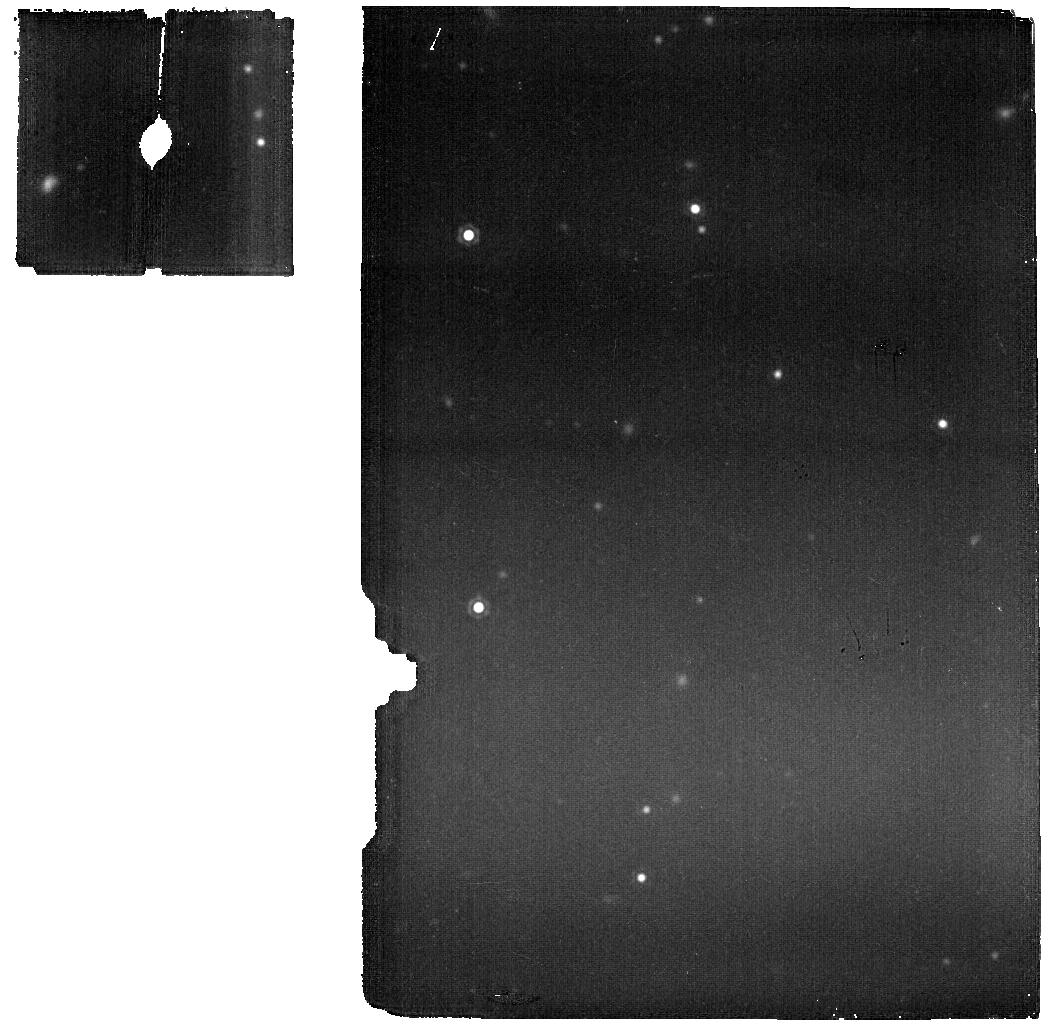
Target: Clean_North_CVZ_MRS. Instrument: MIRI. Filter: F1800W. Exposure: 11 min. Observation ID: jw06616-o014_t001_miri_f1800w

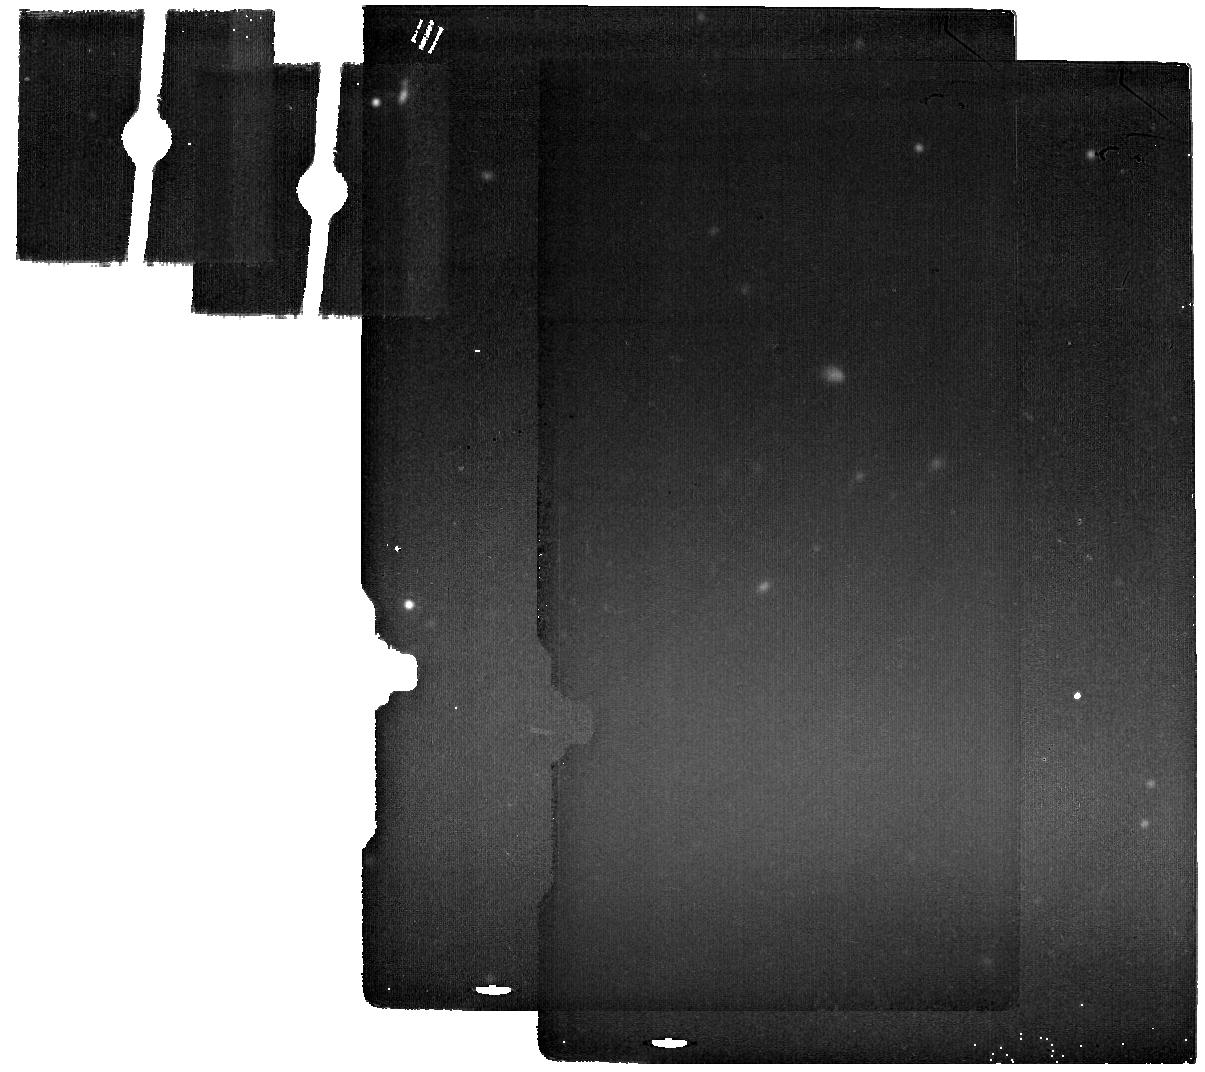
Target: Clean_North_CVZ_IMA_back. Instrument: MIRI. Filter: F2100W. Exposure: 11 min. Observation ID: jw06616-o004_t002_miri_f2100w

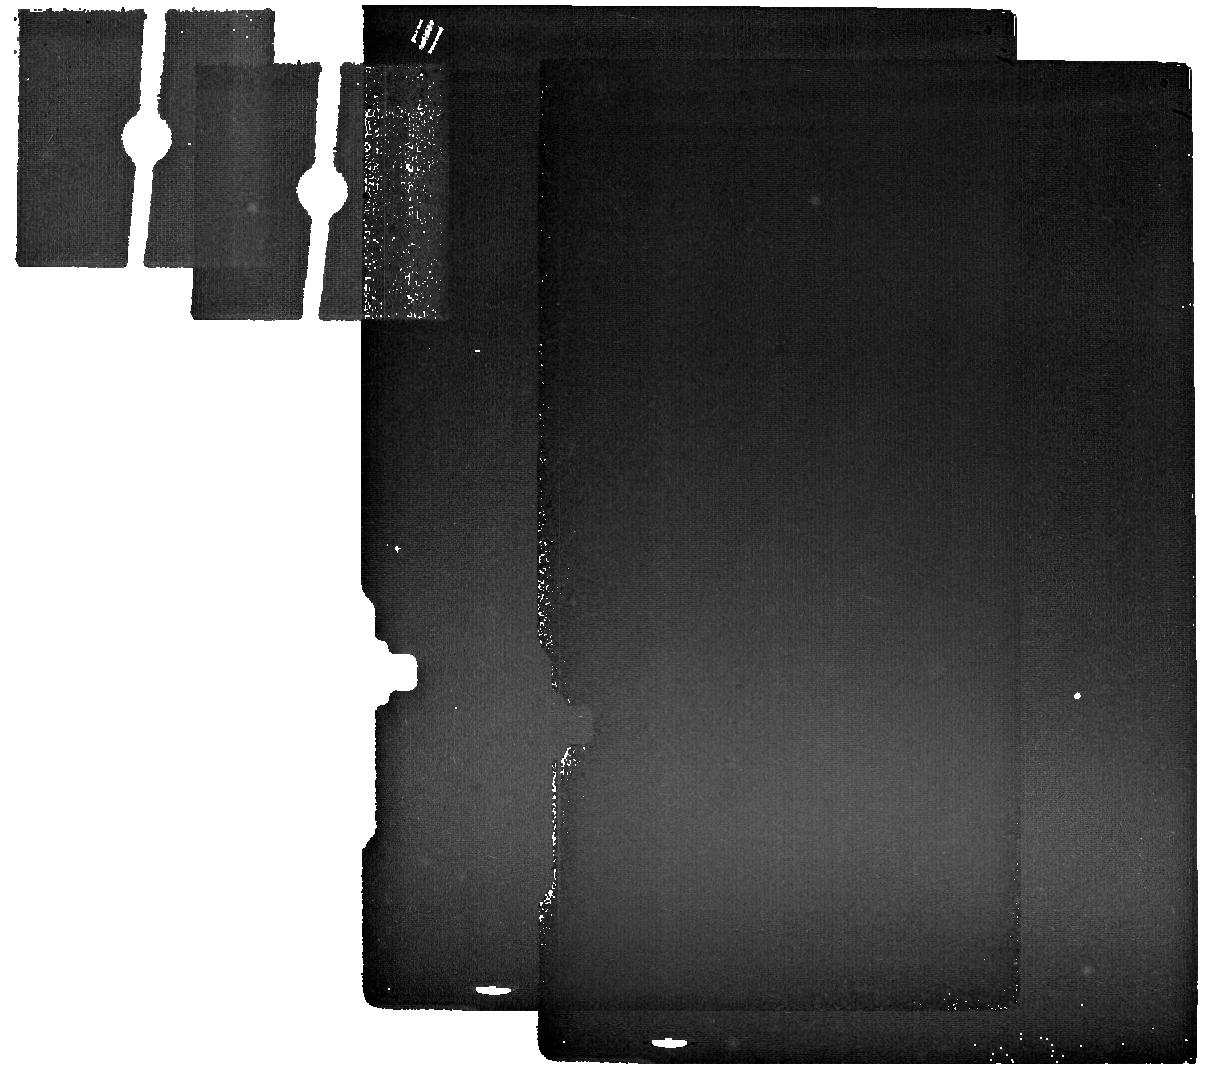
Target: Clean_North_CVZ_IMA_back. Instrument: MIRI. Filter: F2550W. Exposure: 11 min. Observation ID: jw06616-o021_t002_miri_f2550w

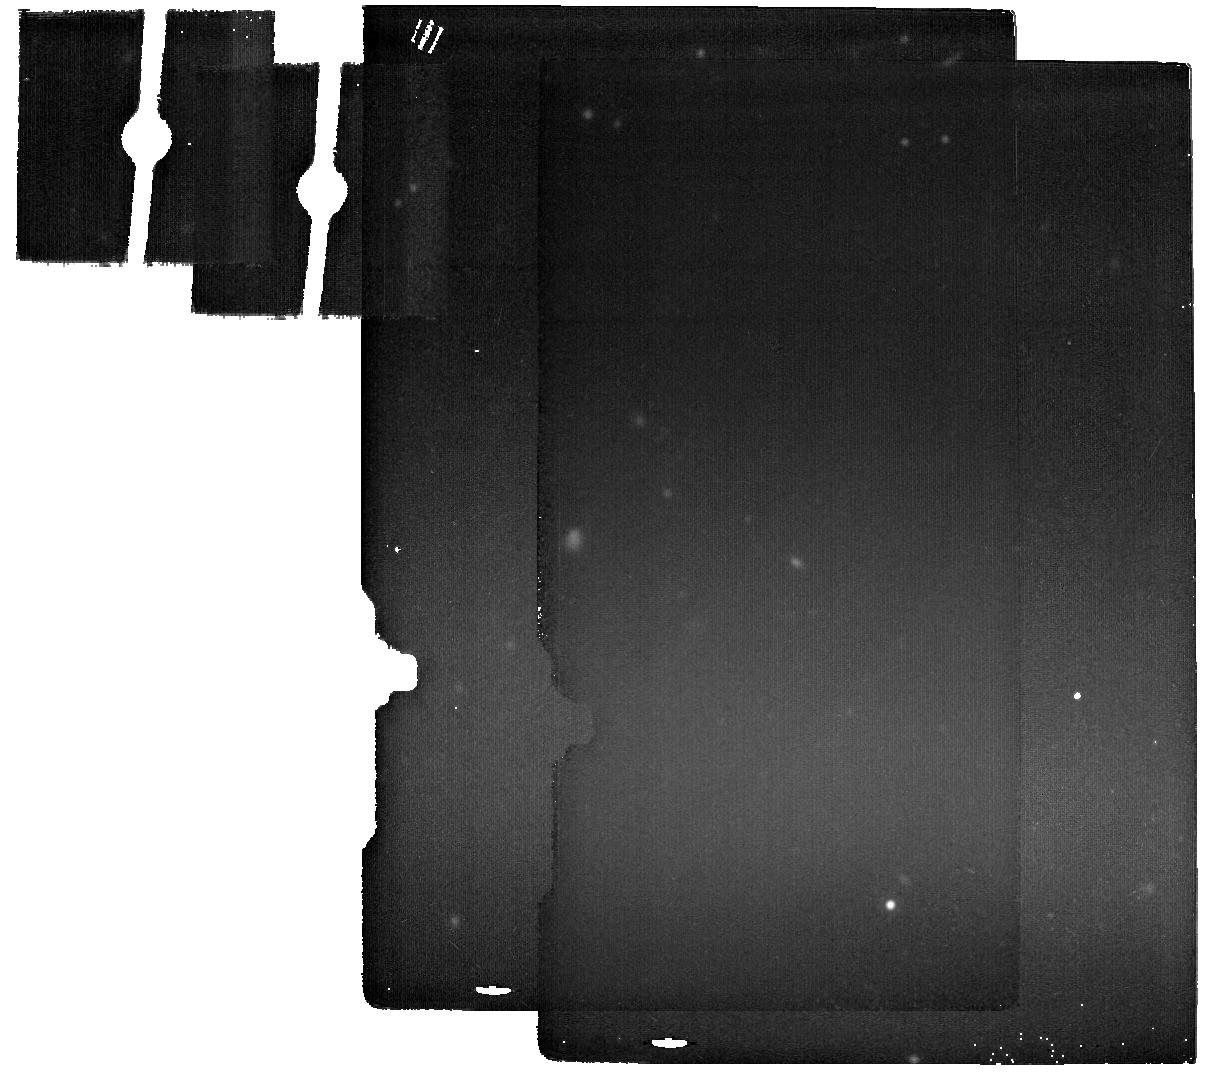
Target: Clean_North_CVZ_IMA_back. Instrument: MIRI. Filter: F2100W. Exposure: 11 min. Observation ID: jw06616-o010_t002_miri_f2100w

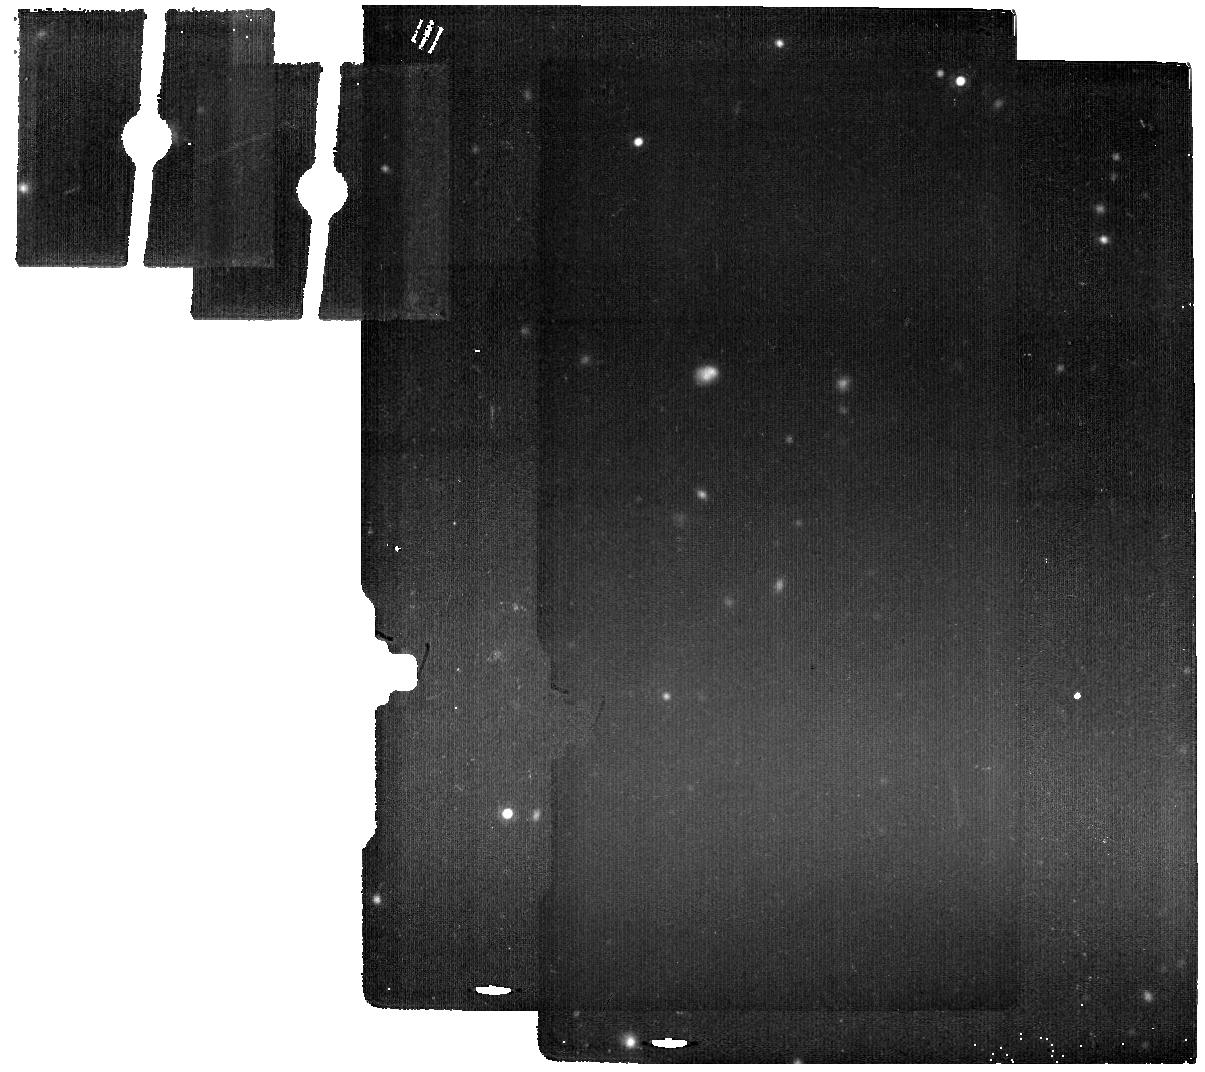
Target: Clean_North_CVZ_IMA_back. Instrument: MIRI. Filter: F1800W. Exposure: 11 min. Observation ID: jw06616-o006_t002_miri_f1800w

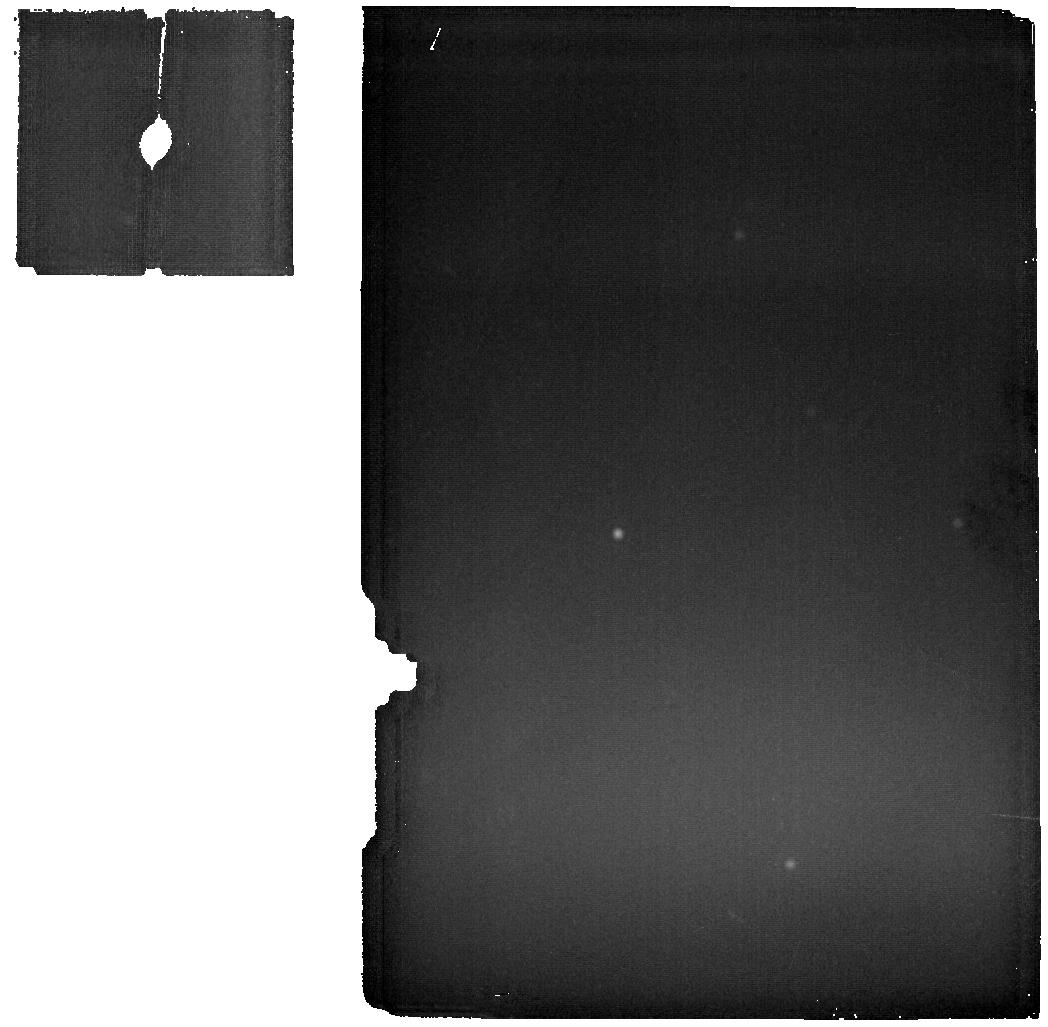
Target: Clean_North_CVZ_MRS. Instrument: MIRI. Filter: F2550W. Exposure: 11 min. Observation ID: jw06616-o016_t001_miri_f2550w

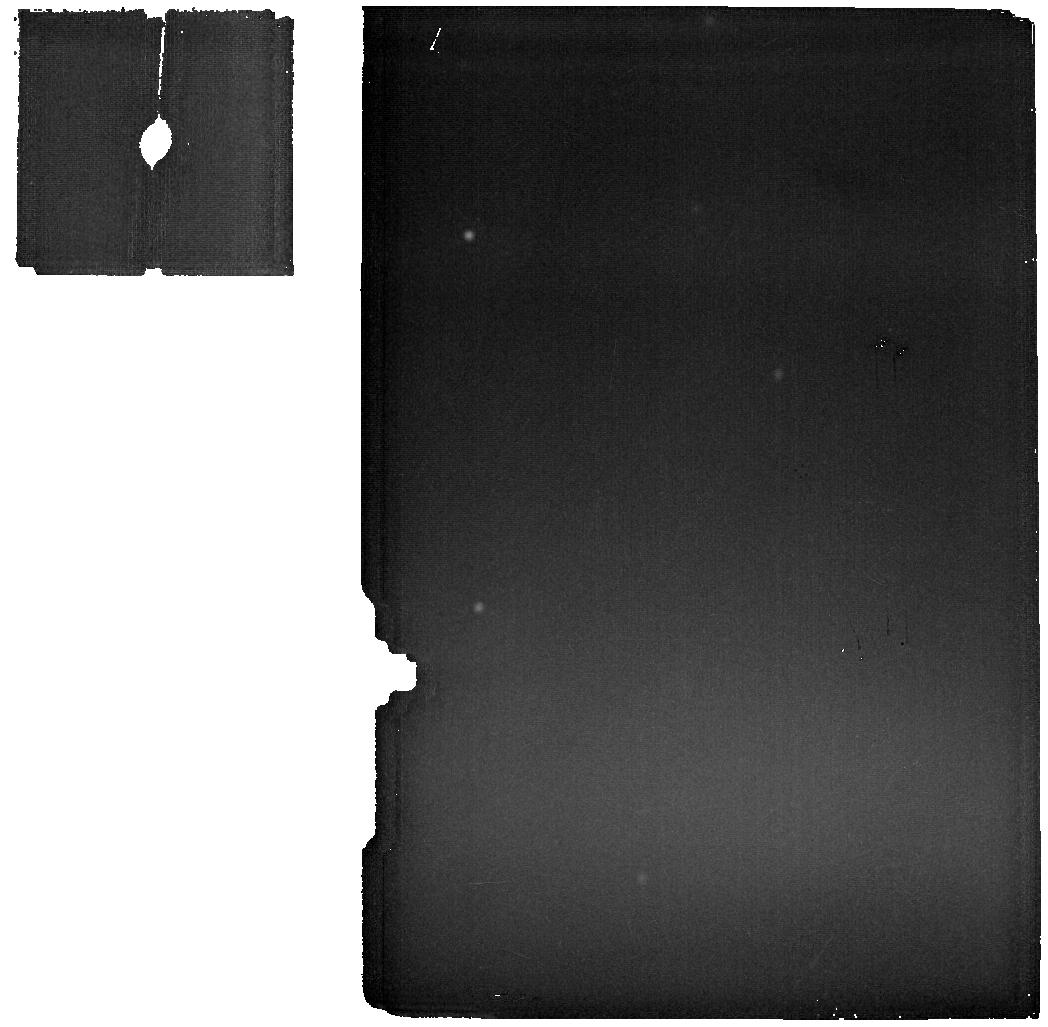
Target: Clean_North_CVZ_MRS. Instrument: MIRI. Filter: F2550W. Exposure: 11 min. Observation ID: jw06616-o014_t001_miri_f2550w

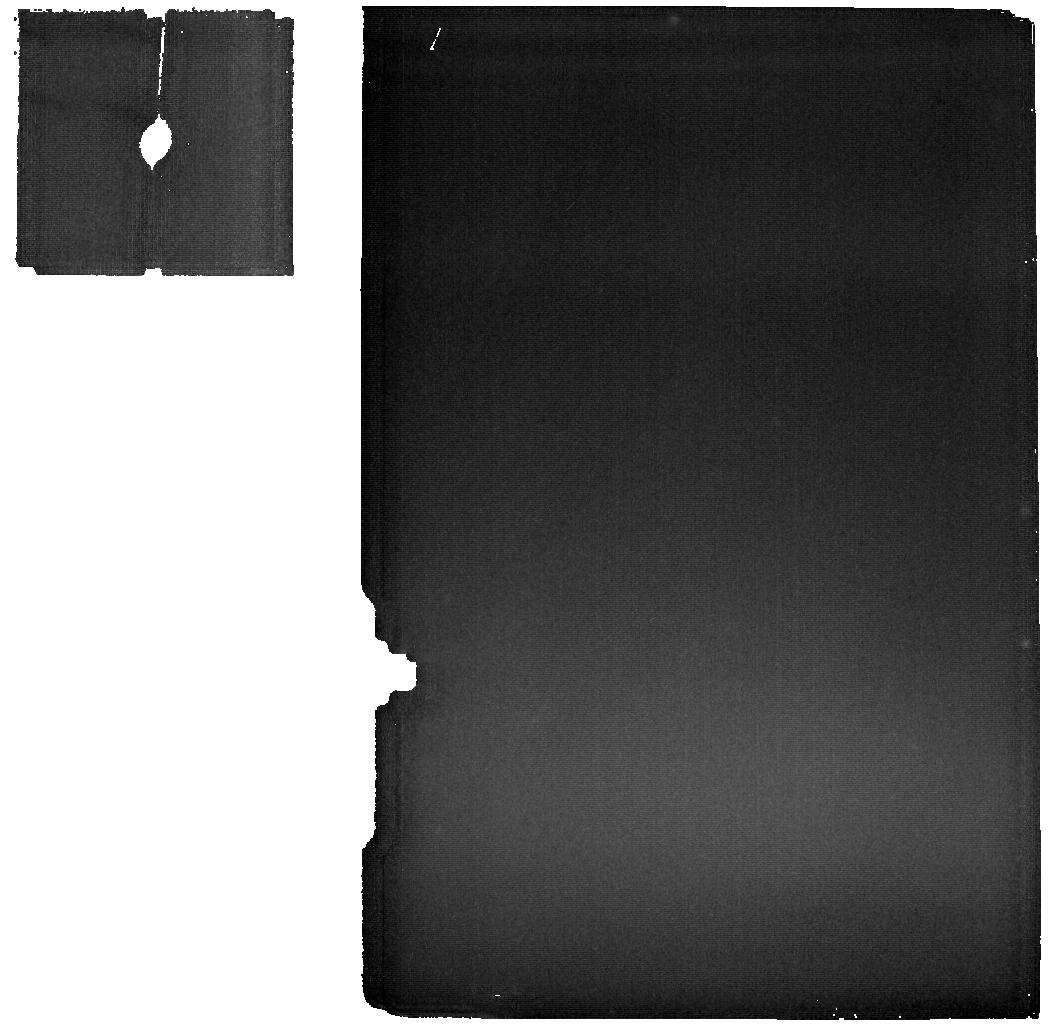
Target: Clean_North_CVZ_MRS. Instrument: MIRI. Filter: F2550W. Exposure: 11 min. Observation ID: jw06616-o011_t001_miri_f2550w

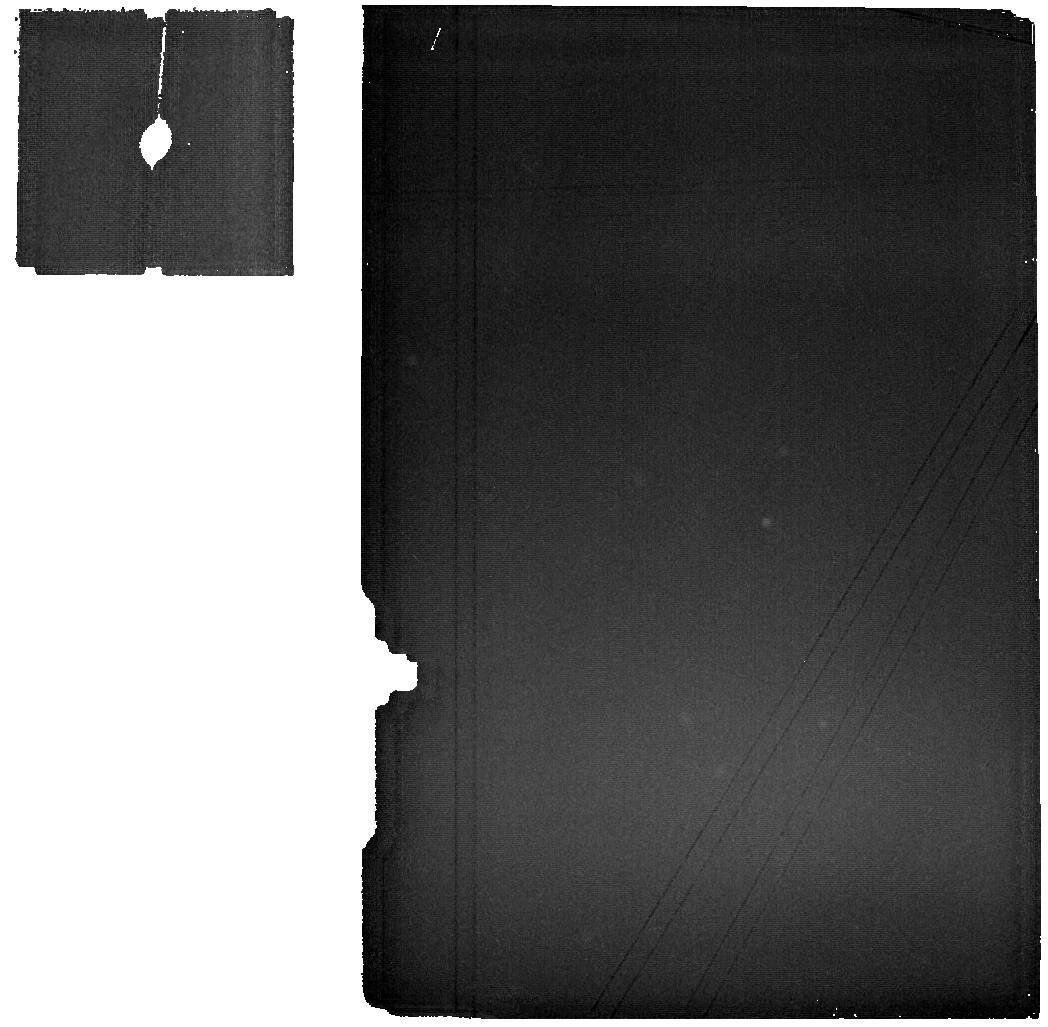
Target: Clean_North_CVZ_MRS. Instrument: MIRI. Filter: F2550W. Exposure: 11 min. Observation ID: jw06616-o001_t001_miri_f2550w

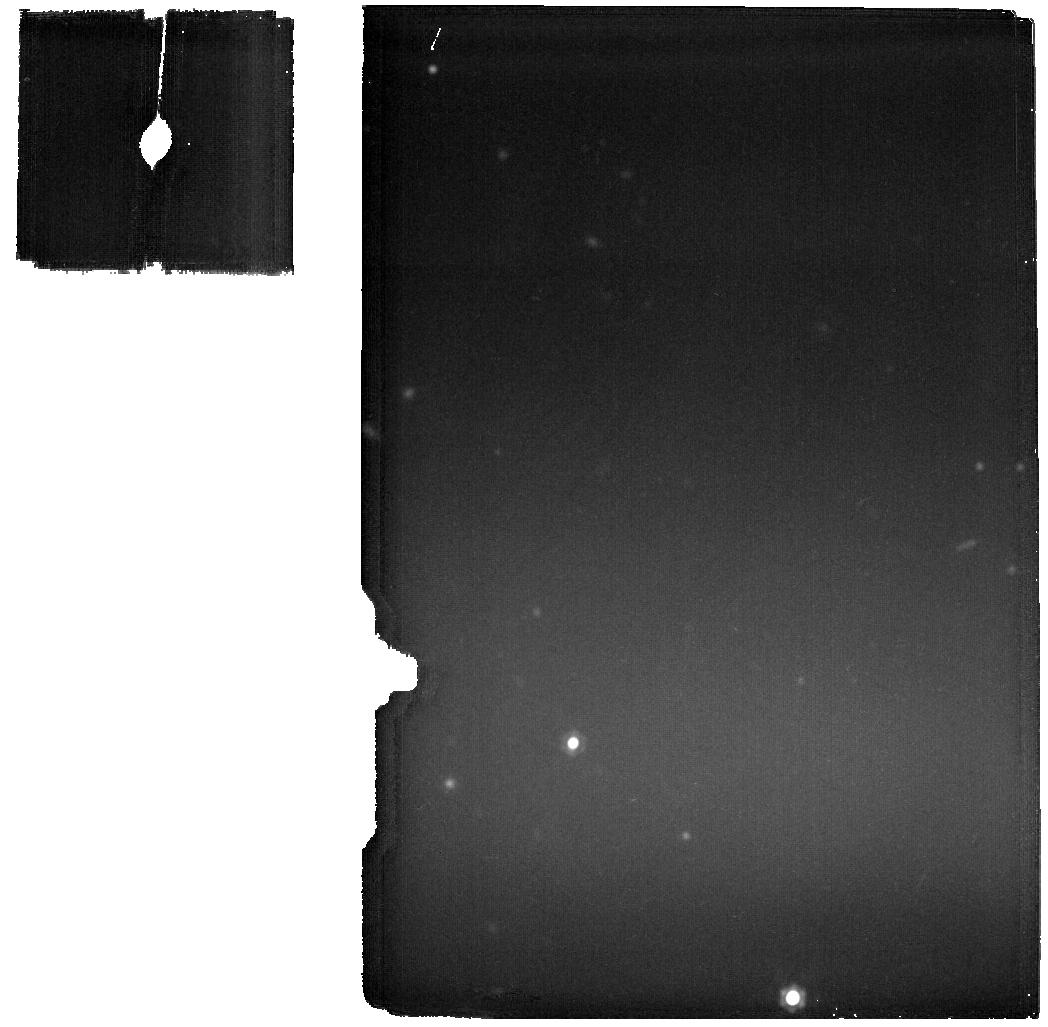
Target: Clean_North_CVZ_MRS. Instrument: MIRI. Filter: F2100W. Exposure: 11 min. Observation ID: jw06616-o022_t001_miri_f2100w

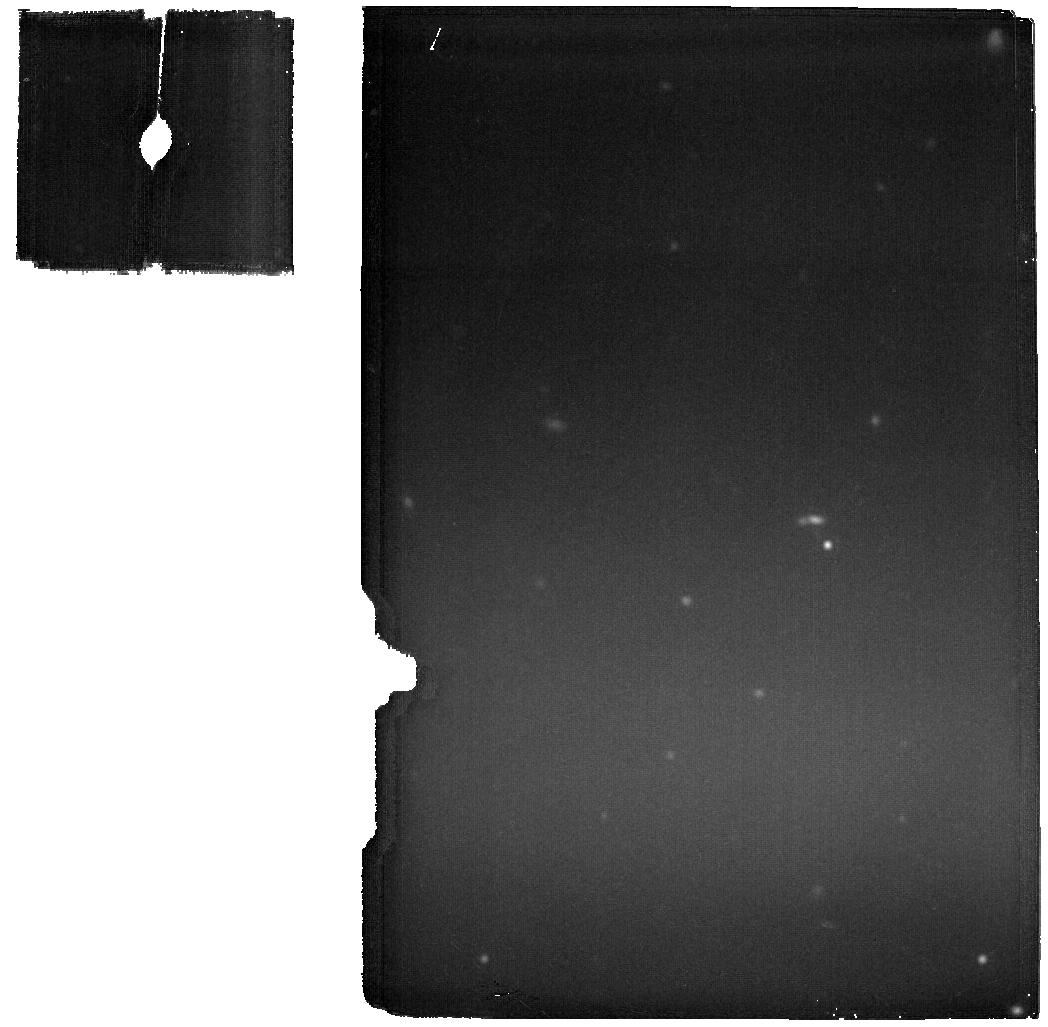
Target: Clean_North_CVZ_MRS. Instrument: MIRI. Filter: F2100W. Exposure: 11 min. Observation ID: jw06616-o009_t001_miri_f2100w

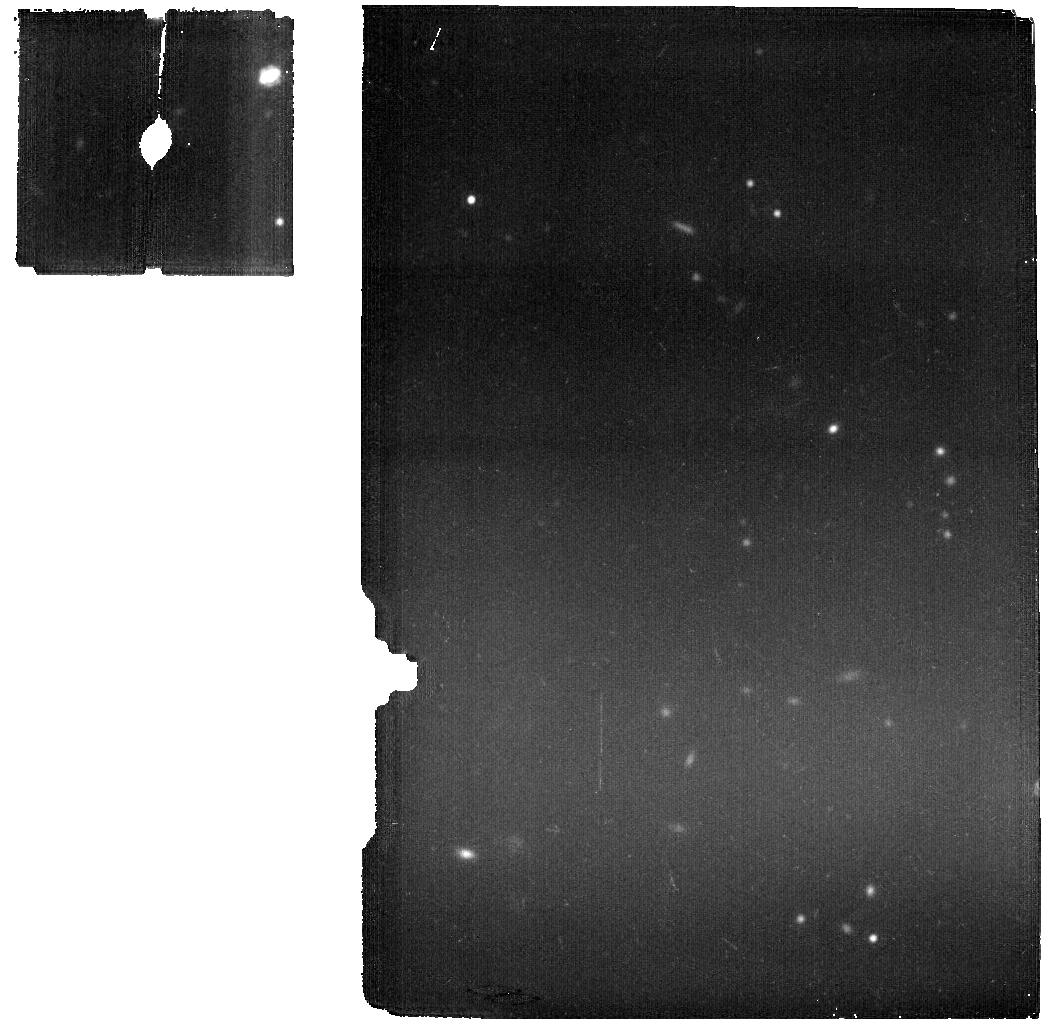
Target: Clean_North_CVZ_MRS. Instrument: MIRI. Filter: F1800W. Exposure: 11 min. Observation ID: jw06616-o018_t001_miri_f1800w

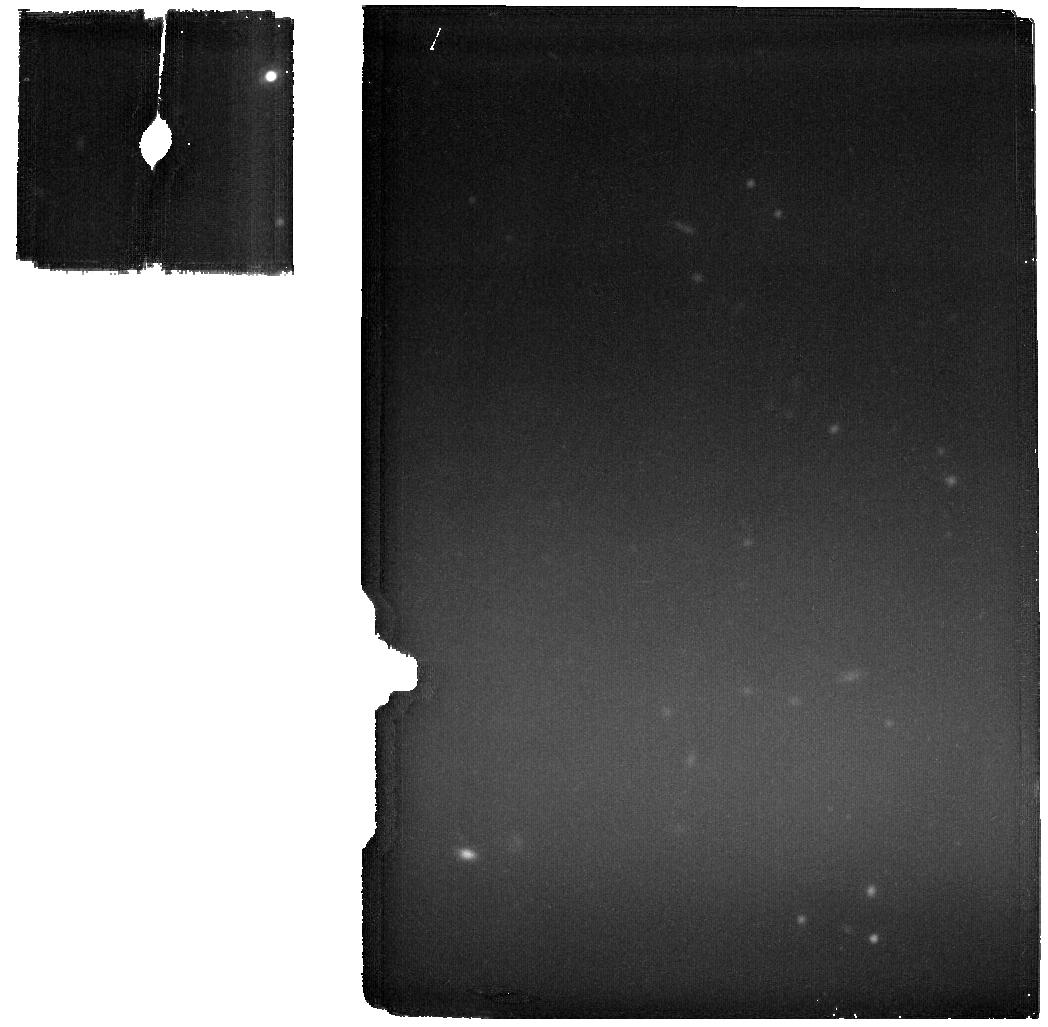
Target: Clean_North_CVZ_MRS. Instrument: MIRI. Filter: F2100W. Exposure: 11 min. Observation ID: jw06616-o018_t001_miri_f2100w

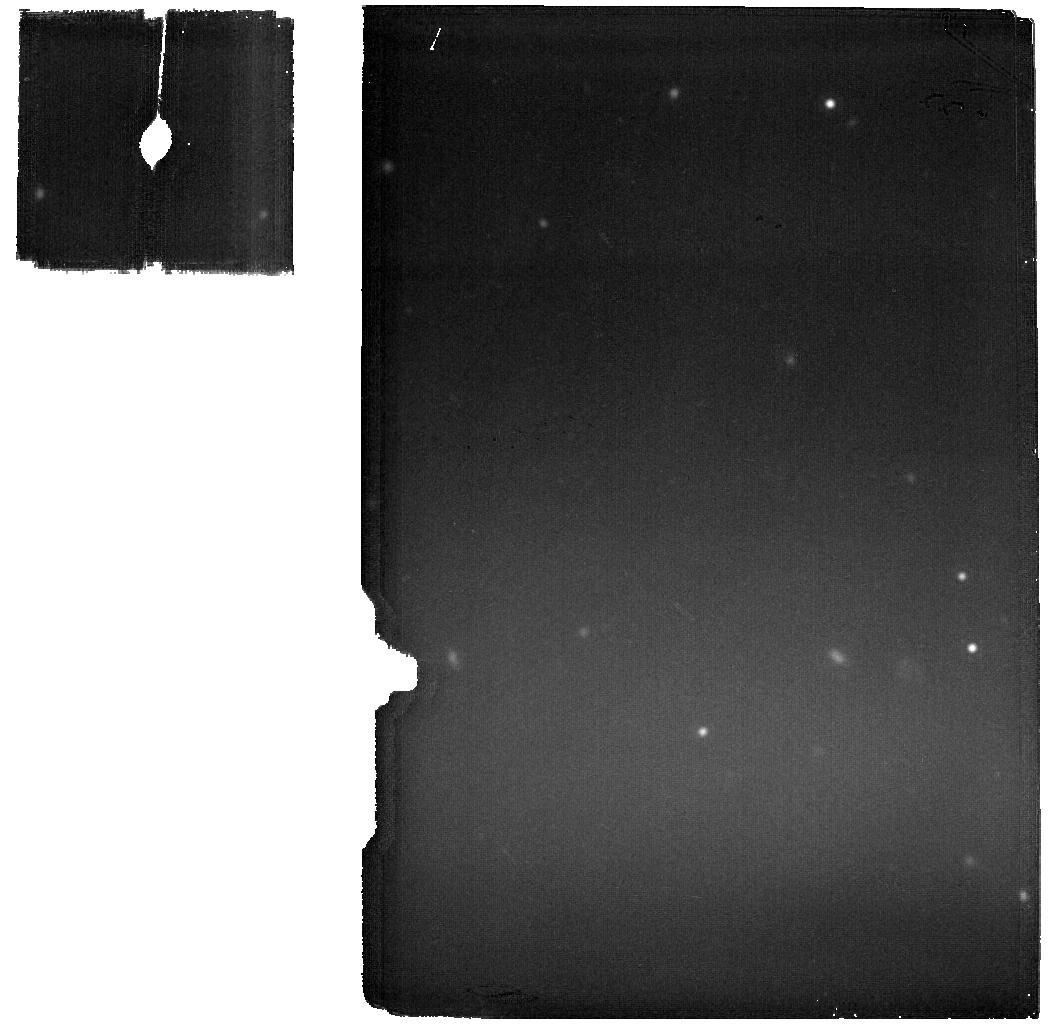
Target: Clean_North_CVZ_MRS. Instrument: MIRI. Filter: F2100W. Exposure: 11 min. Observation ID: jw06616-o003_t001_miri_f2100w

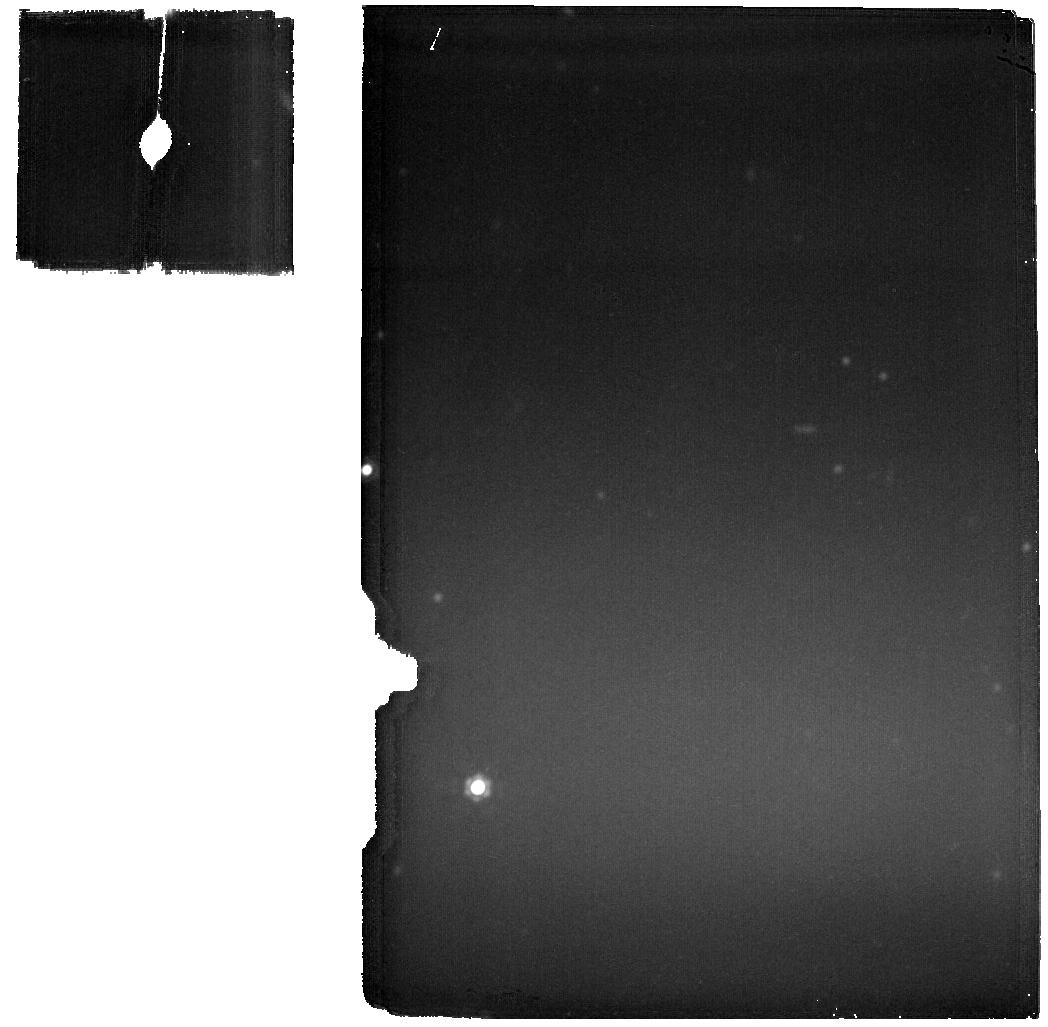
Target: Clean_North_CVZ_MRS. Instrument: MIRI. Filter: F2100W. Exposure: 11 min. Observation ID: jw06616-o020_t001_miri_f2100w

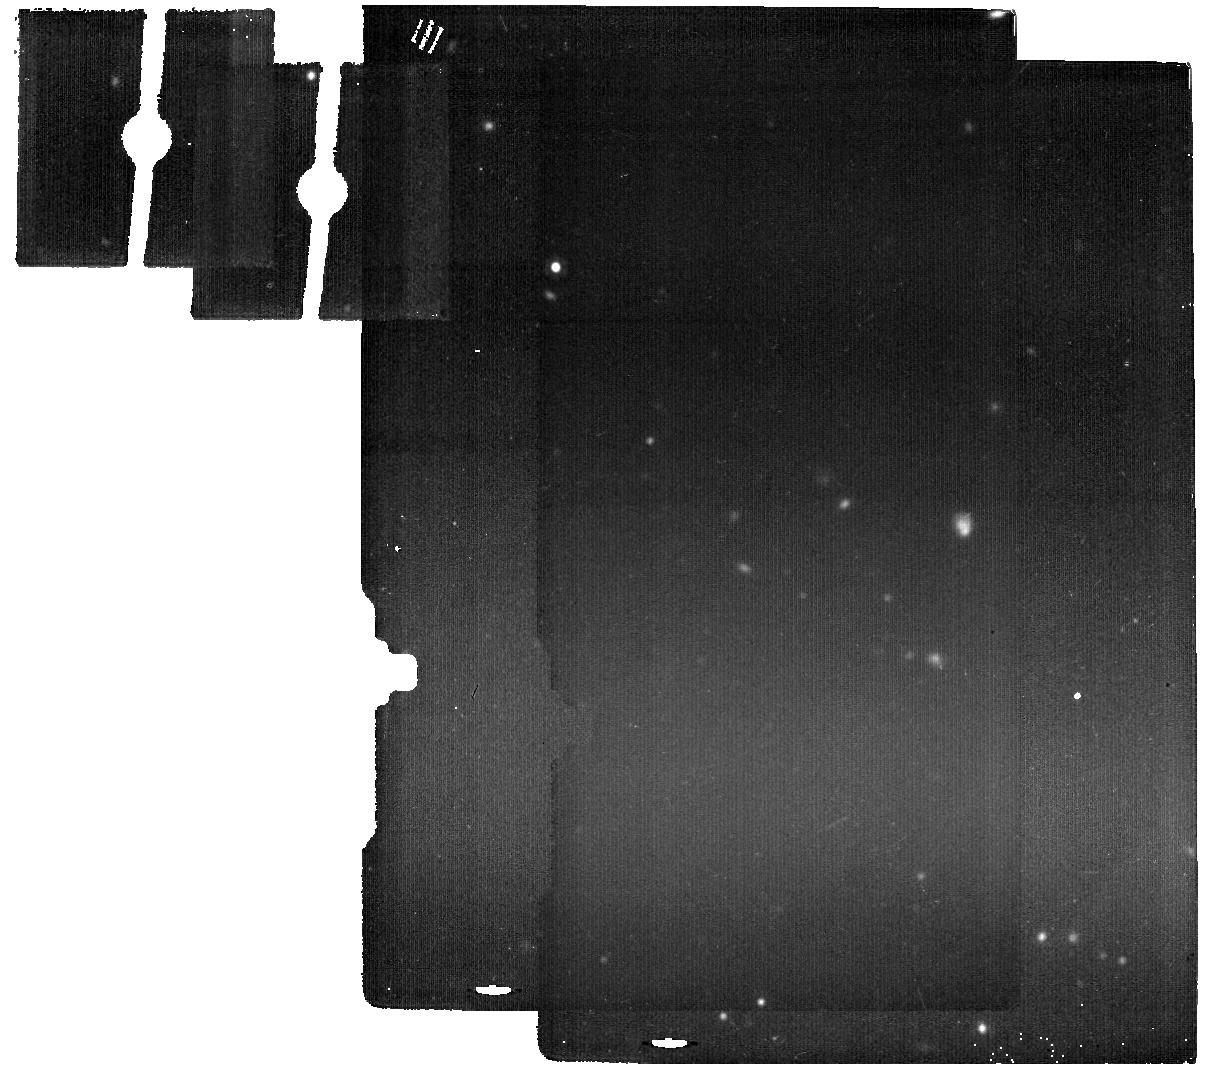
Target: Clean_North_CVZ_IMA_back. Instrument: MIRI. Filter: F1800W. Exposure: 11 min. Observation ID: jw06616-o025_t002_miri_f1800w

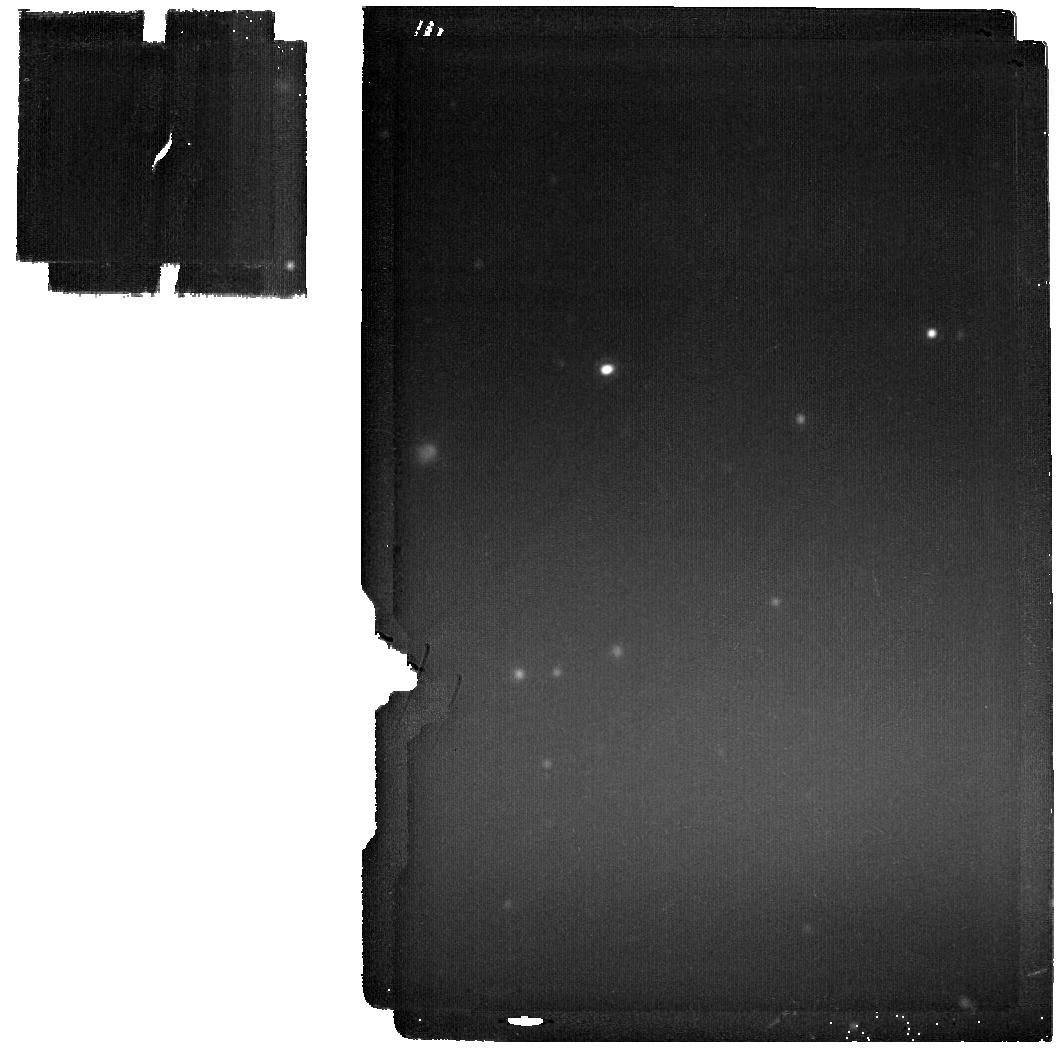
Target: Clean_North_CVZ_MRS. Instrument: MIRI. Filter: F2100W. Exposure: 11 min. Observation ID: jw06616-o005_t001_miri_f2100w

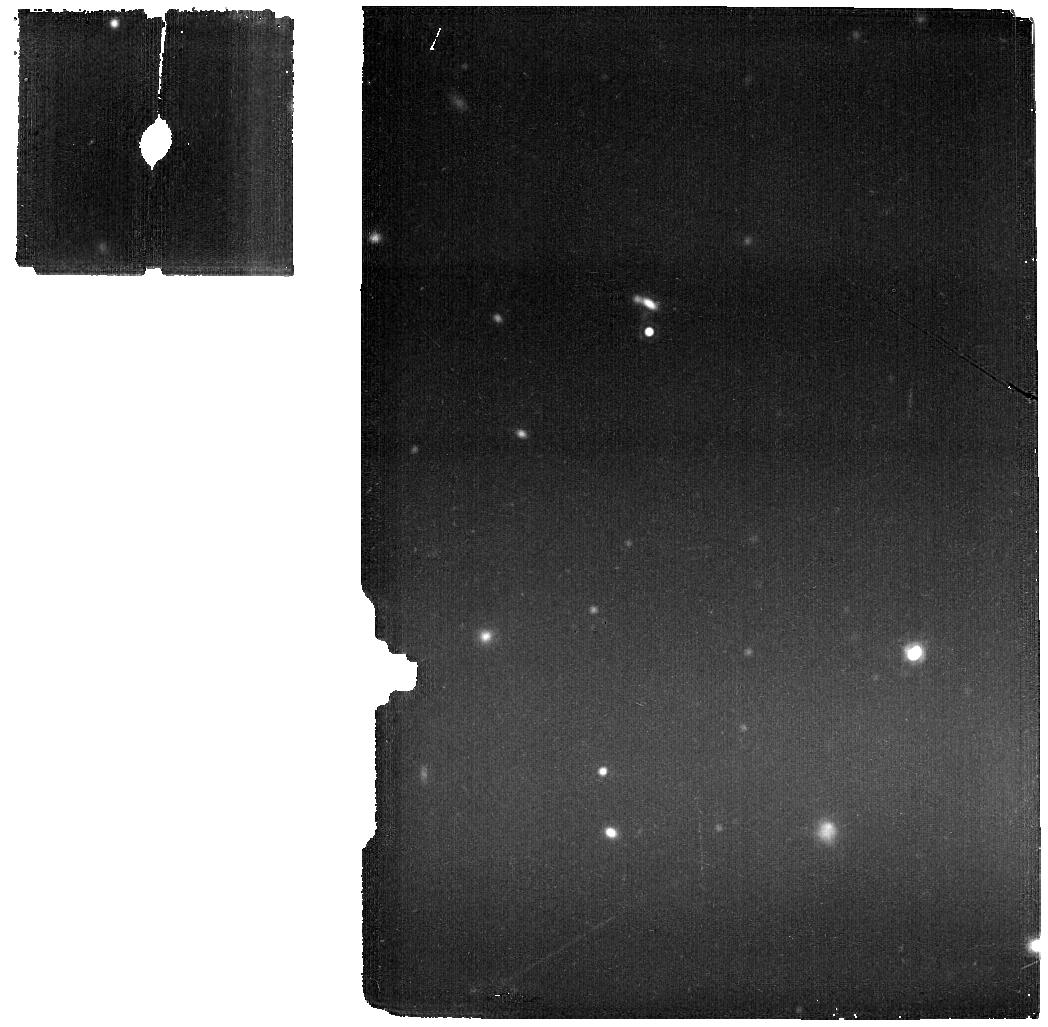
Target: Clean_North_CVZ_MRS. Instrument: MIRI. Filter: F1800W. Exposure: 11 min. Observation ID: jw06616-o007_t001_miri_f1800w

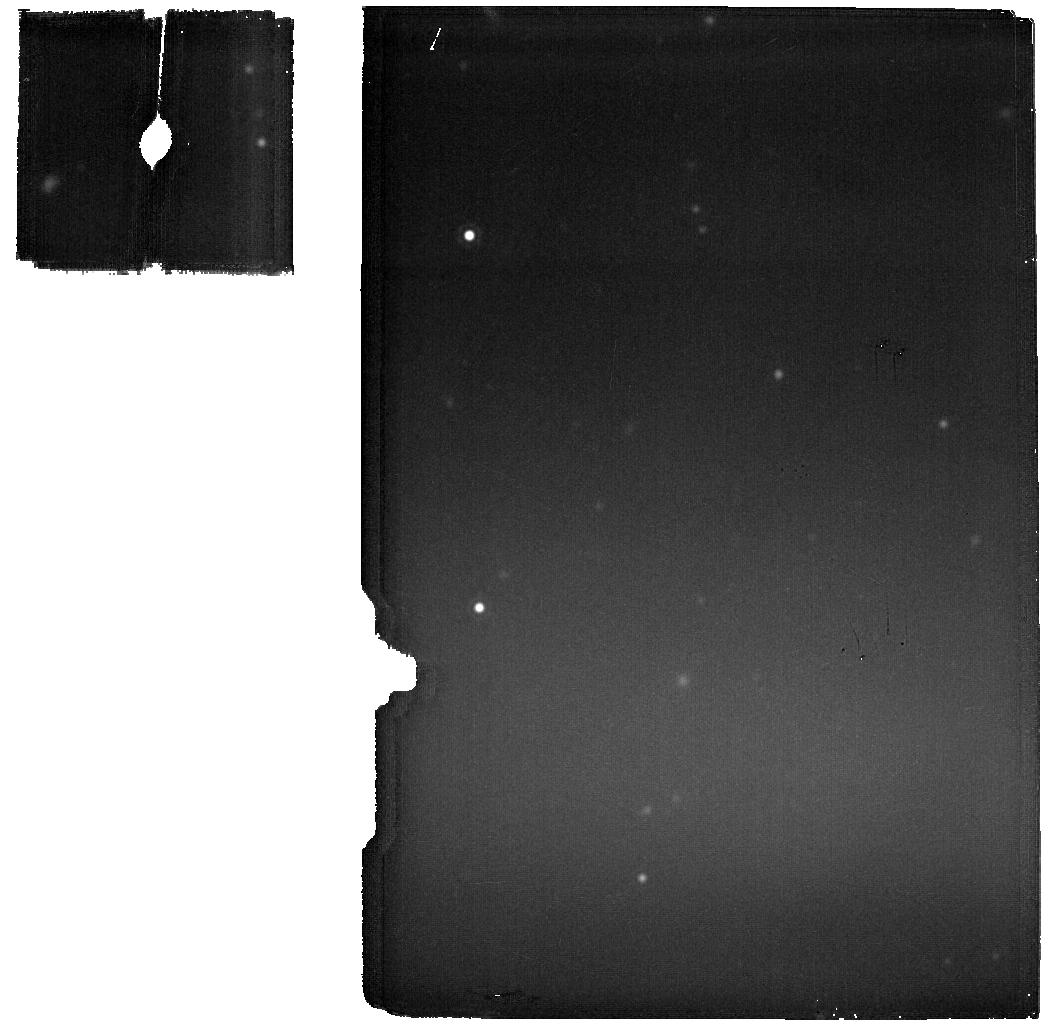
Target: Clean_North_CVZ_MRS. Instrument: MIRI. Filter: F2100W. Exposure: 11 min. Observation ID: jw06616-o014_t001_miri_f2100w

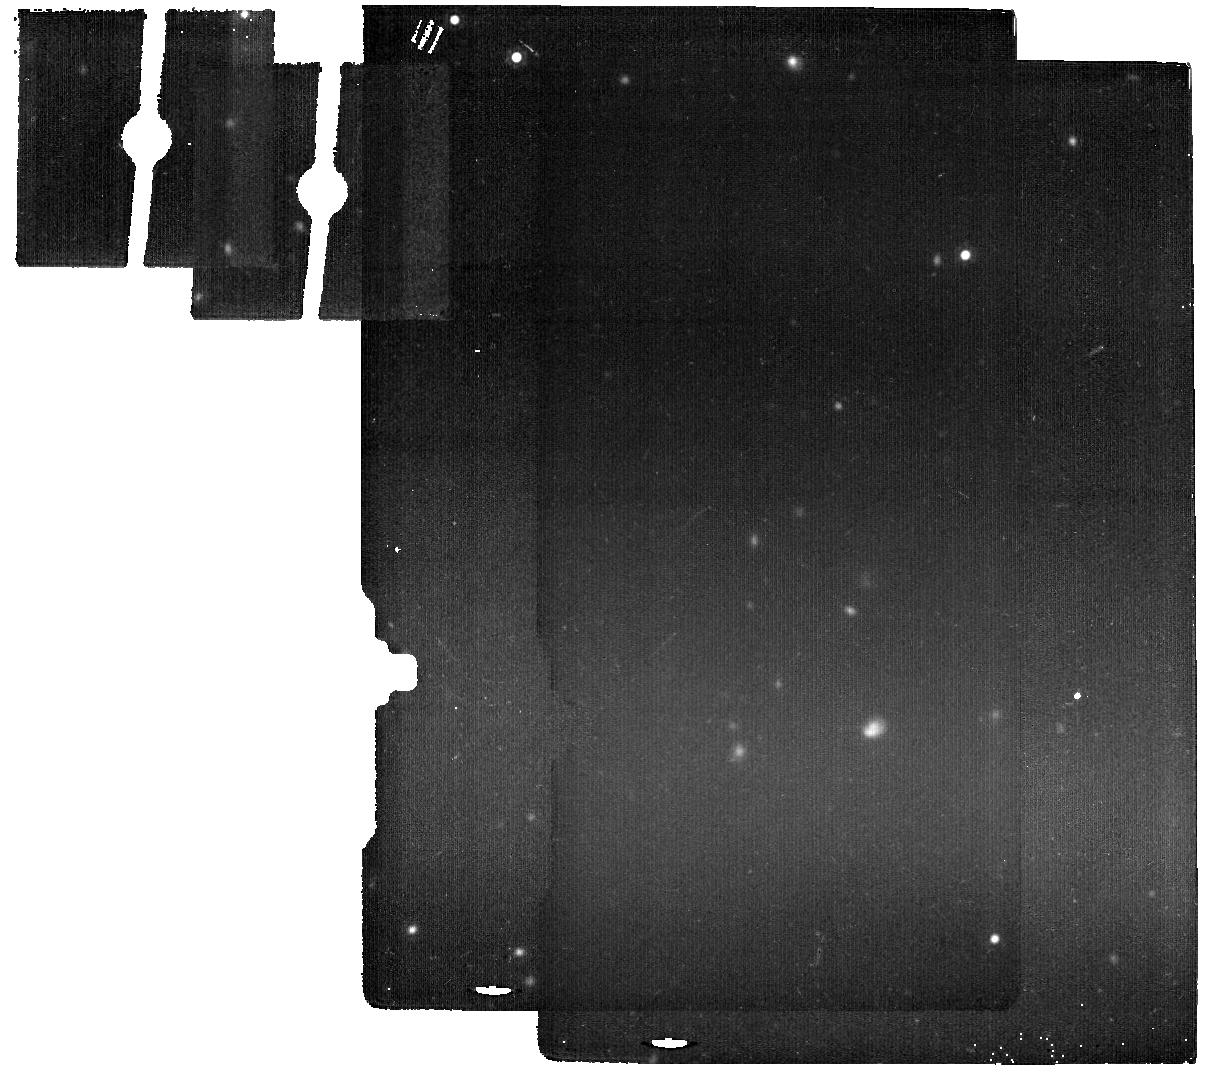
Target: Clean_North_CVZ_IMA_back. Instrument: MIRI. Filter: F1800W. Exposure: 11 min. Observation ID: jw06616-o019_t002_miri_f1800w

CAL-MIRI-311 MIRI Background Monitor (PI: Noriega-Crespo, Alberto)

This program will measure both the Imager and MRS backgrounds at the same position in the sky on a monthly cadence for six months. Trending of the Imager background at longer wavelengths over nearly 2 years of Normal Operations shows variations in comparison with their measurements during Commissioning. Furthermore, a comparison between the MRS background at similar wavelength range with the Imager (F2550W) show a systematic difference, with MRS approximately 10% lower than the Imager. This program will provide observations in the long-wavelength Imager filters and the MRS needed to determine if a true trend exists. This calibration program may change in response to system developments and the final Cycle 3 science program. Update: The program was granted a 6month extension to complete a One year monitoring cycle. It has been updated on 4 Nov 2024.